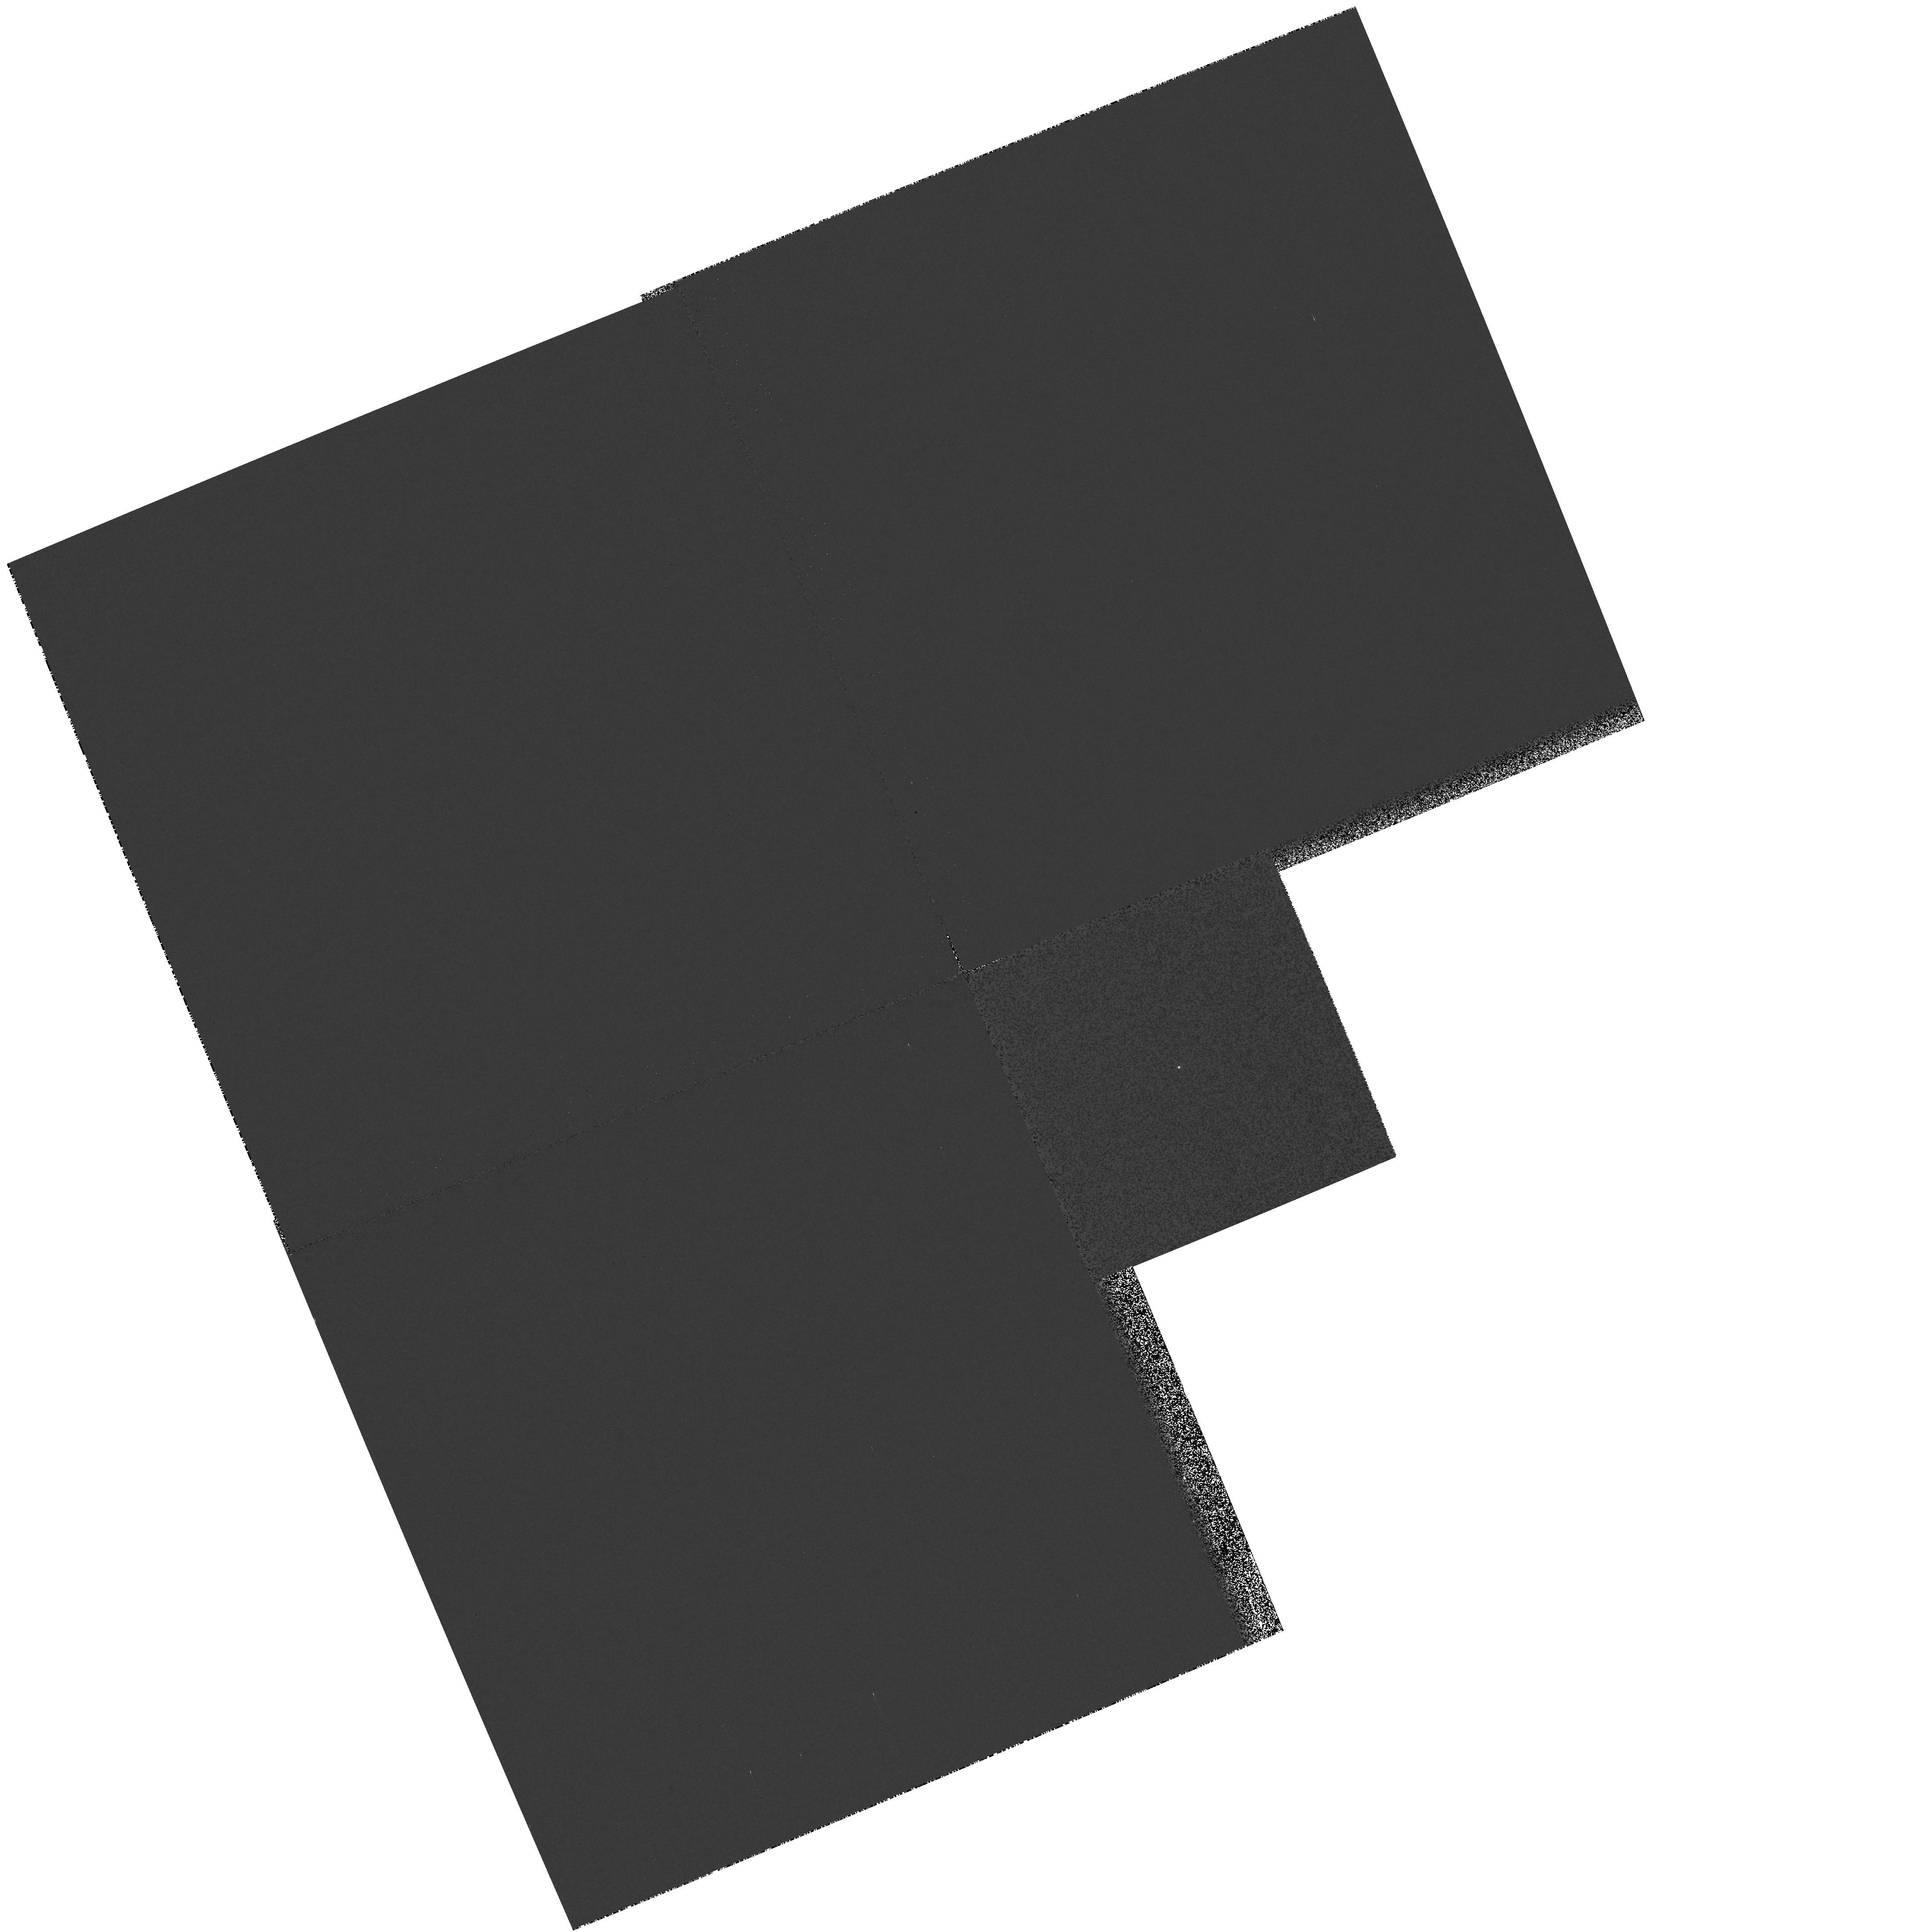
Target: ES-CET. Instrument: WFPC2/PC. Filter: F218W. Exposure: 4 min. Observation ID: hst_10806_01_wfpc2_pc_f218w_u9pv01

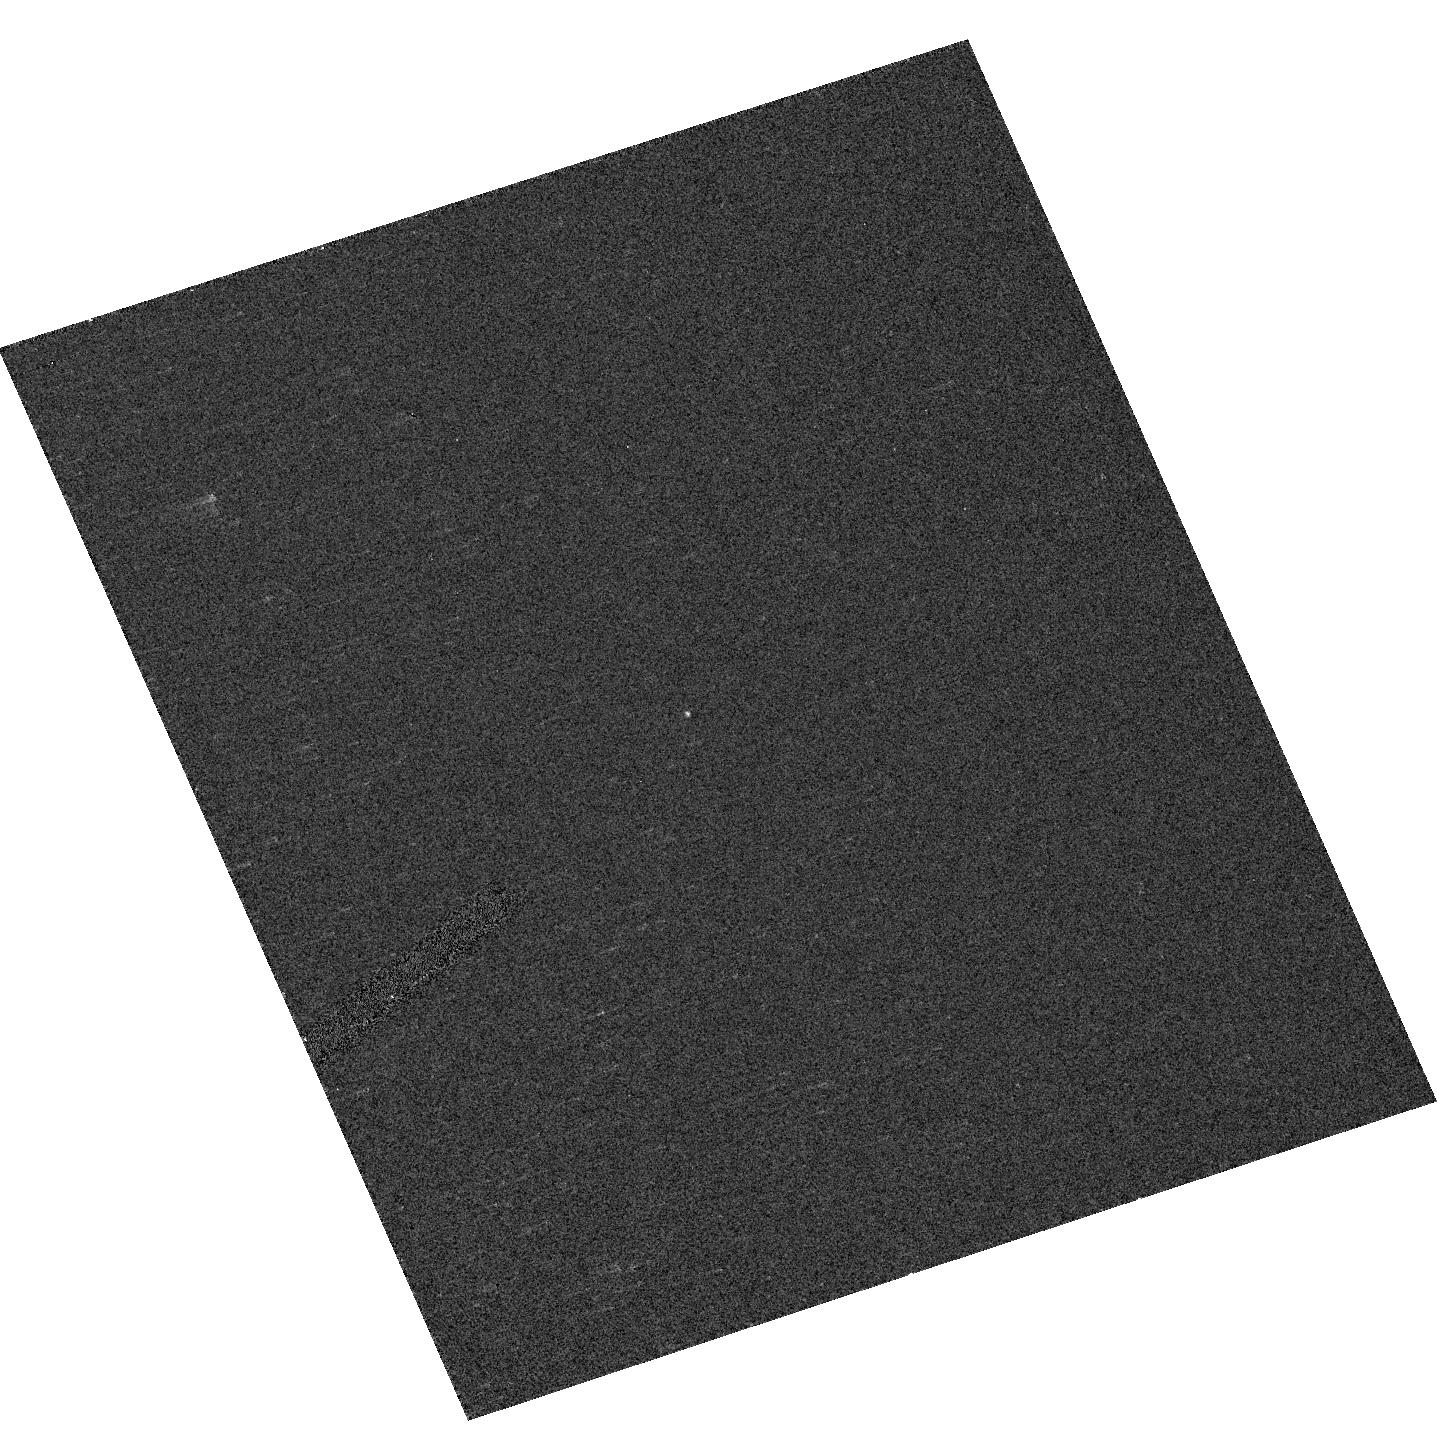
Target: RX-J0806.3+1527. Instrument: ACS/HRC. Filter: F250W. Exposure: 1 min. Observation ID: hst_10806_02_acs_hrc_f250w_j9pv02

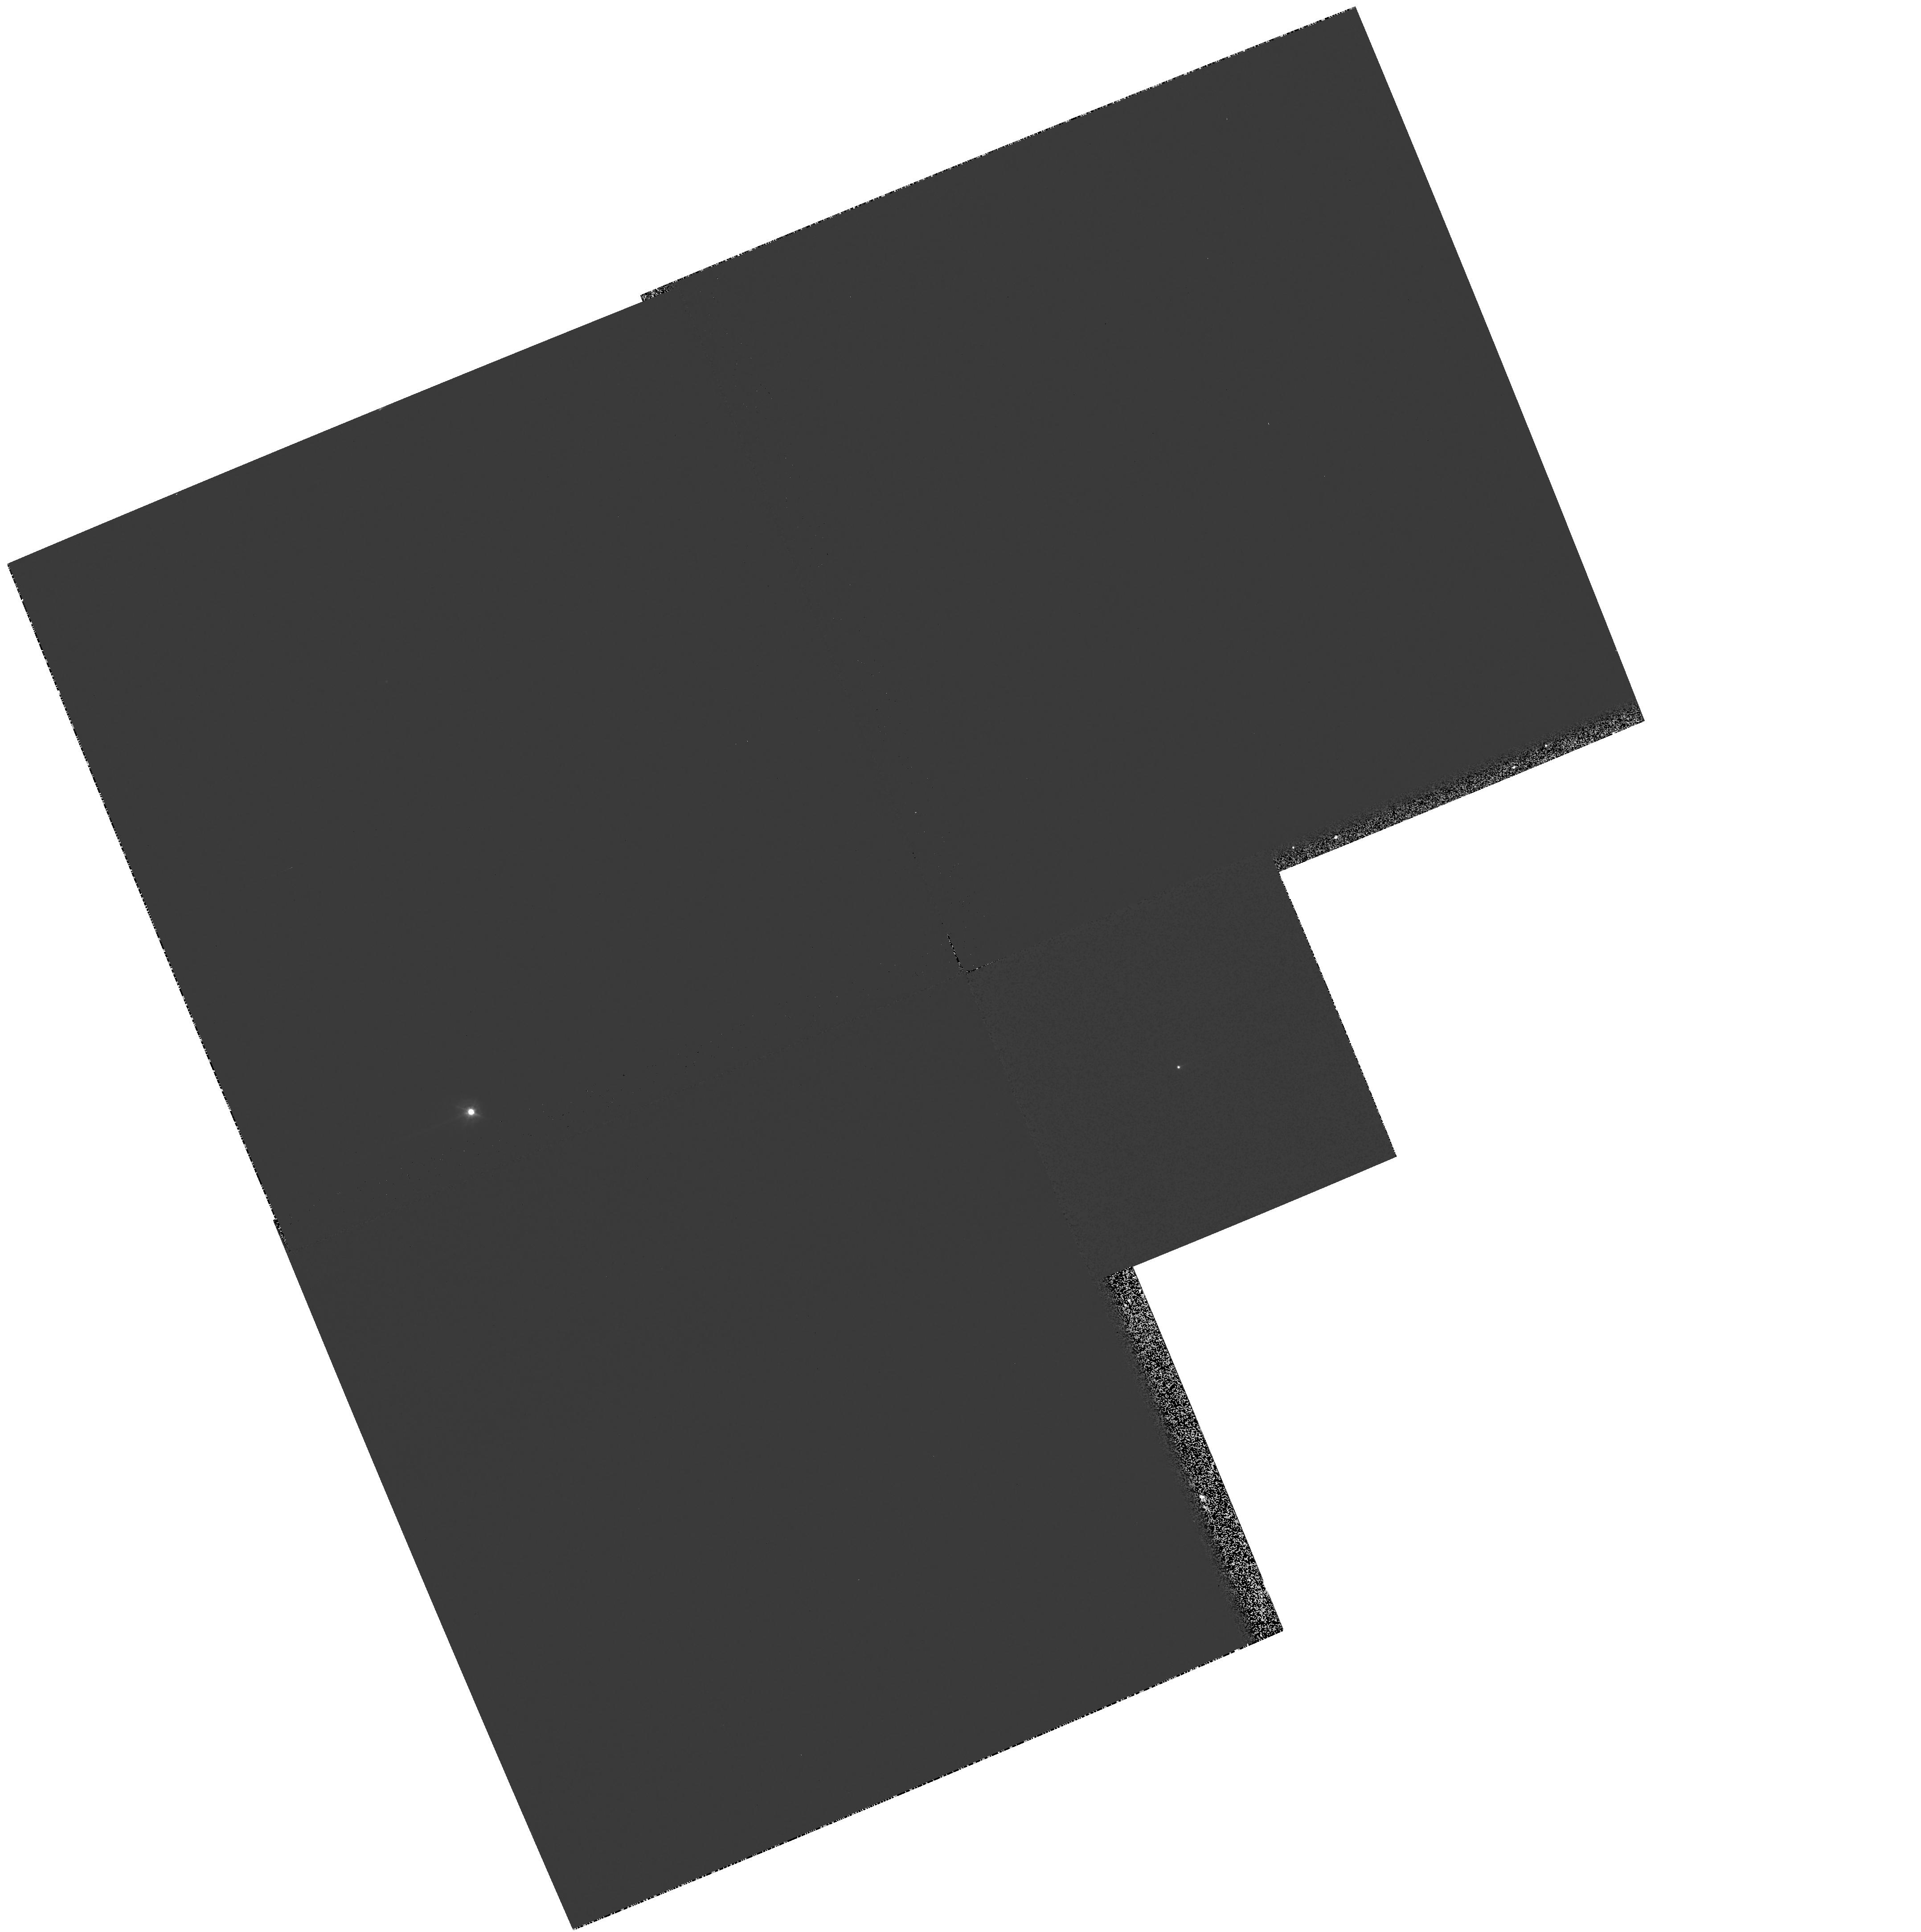
Target: ES-CET. Instrument: WFPC2/PC. Filter: F336W. Exposure: 4 min. Observation ID: hst_10806_01_wfpc2_pc_f336w_u9pv01

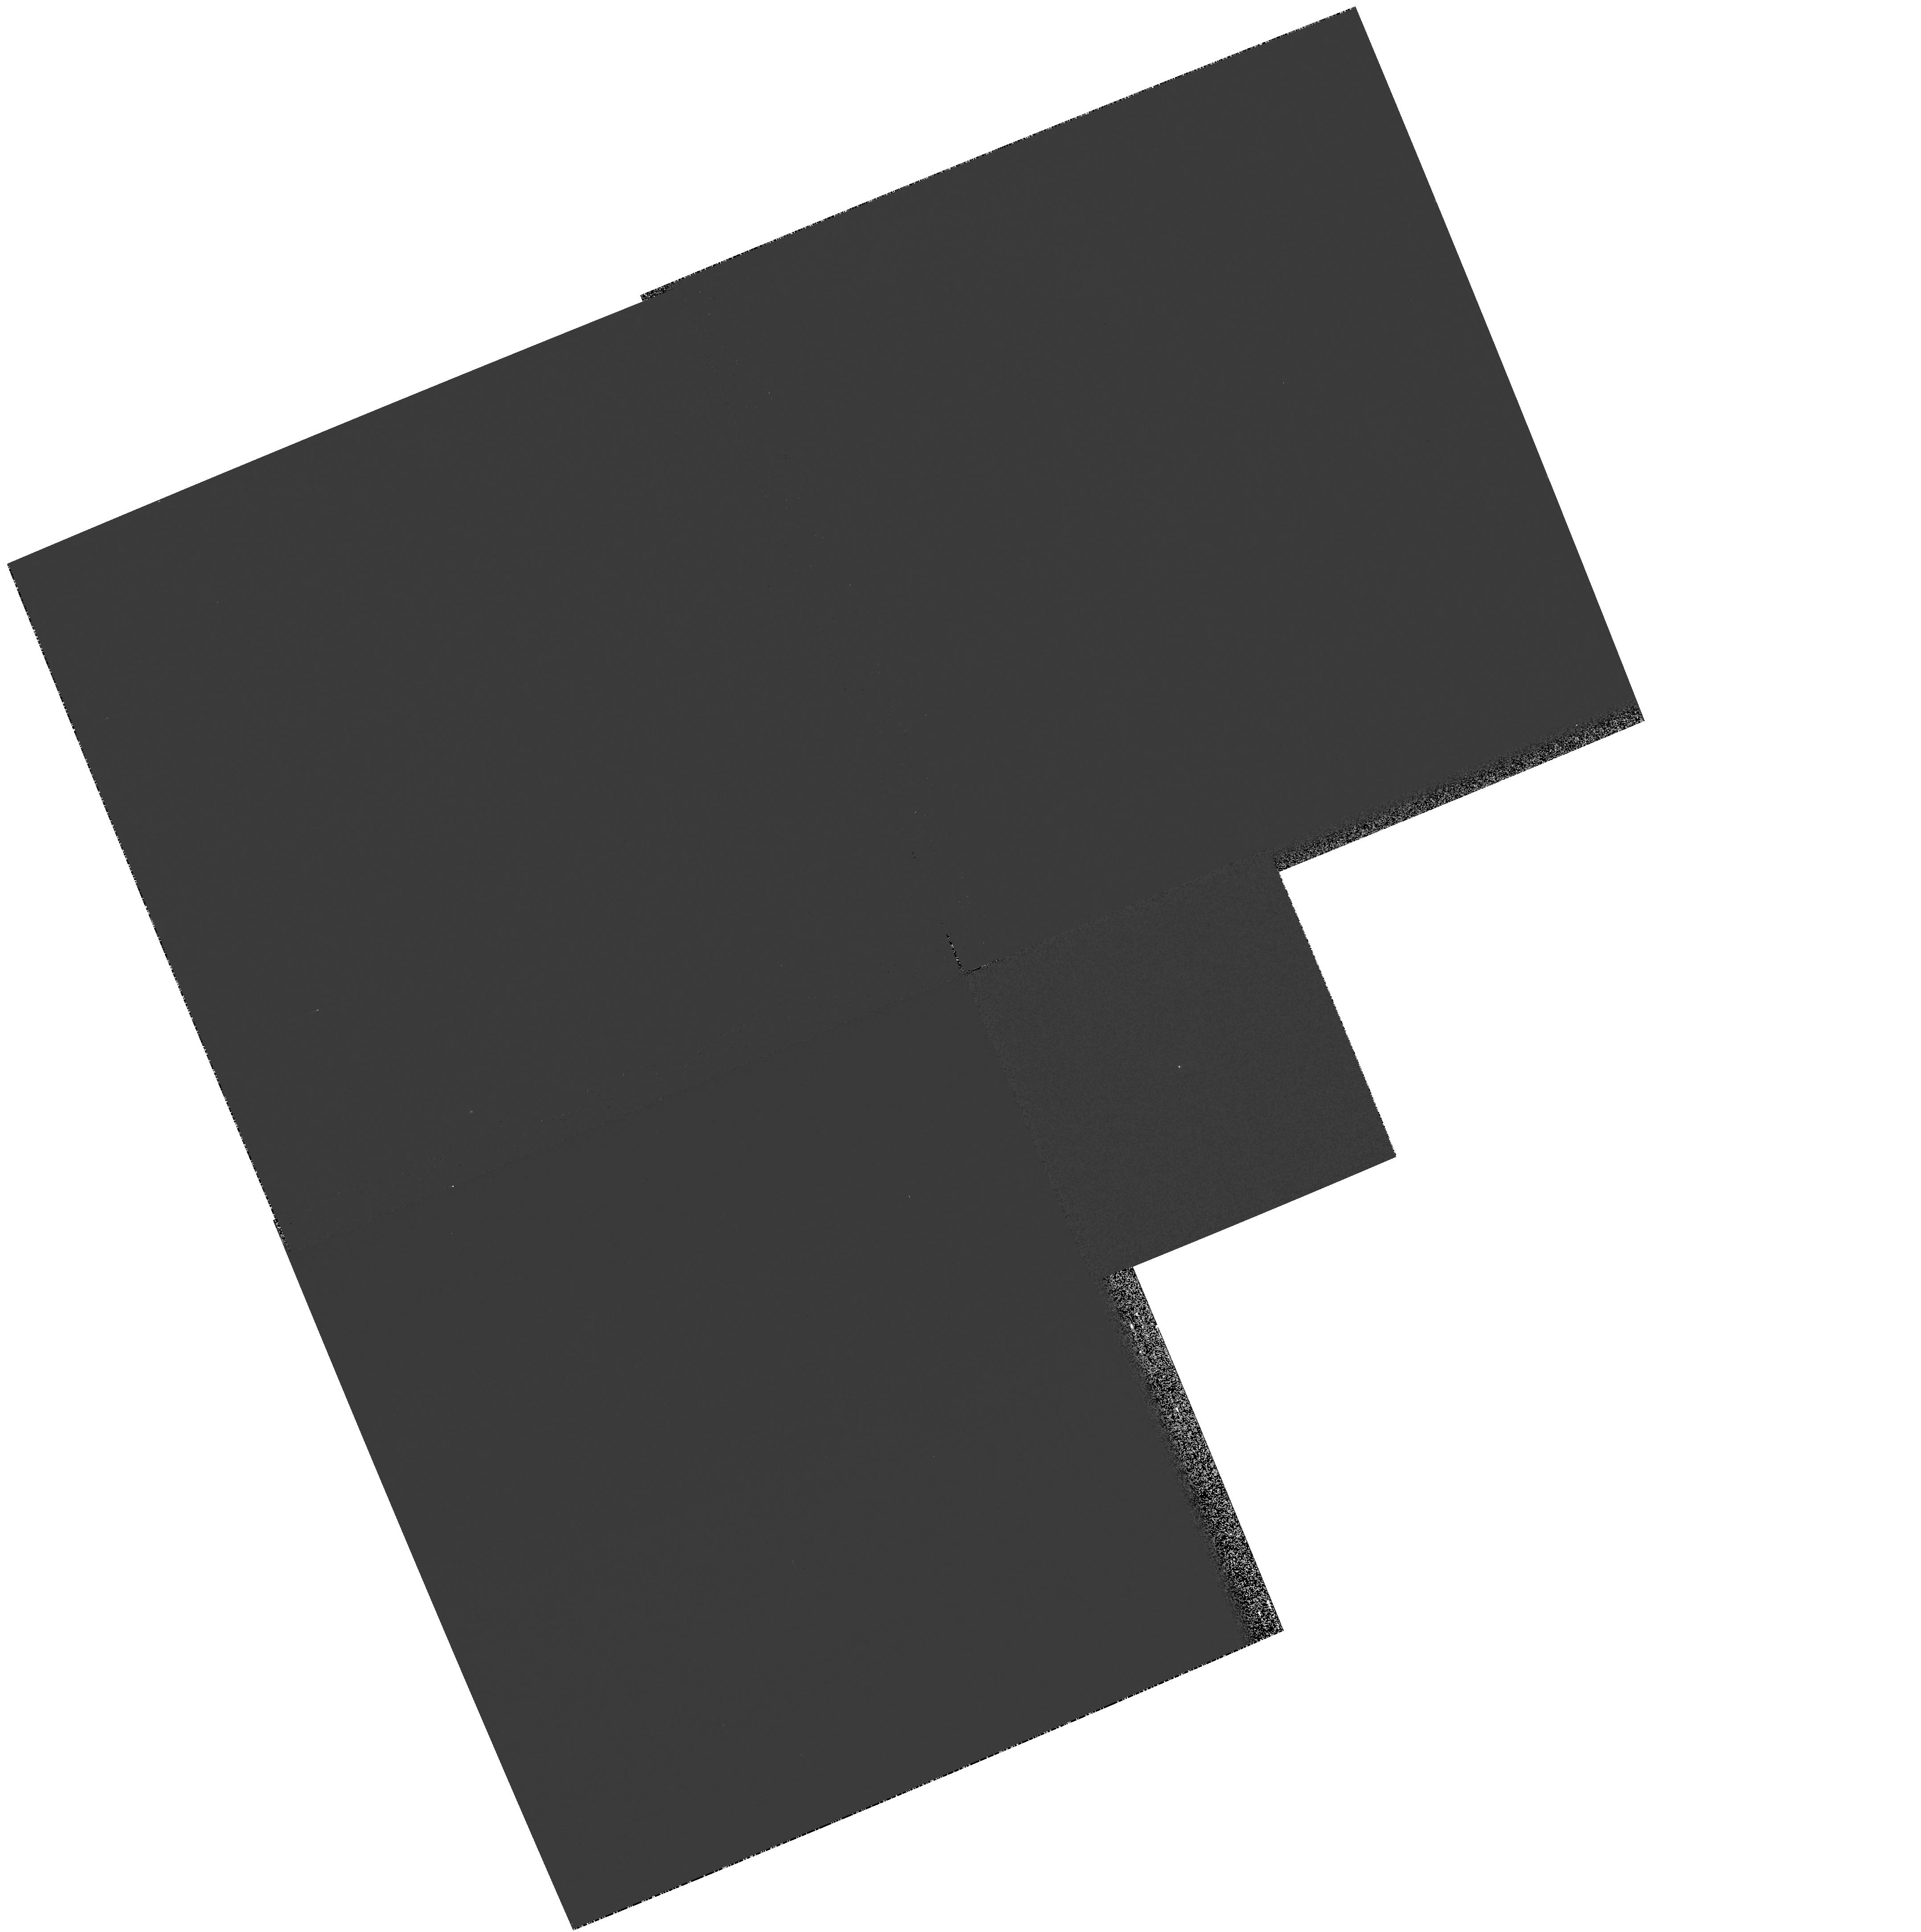
Target: ES-CET. Instrument: WFPC2/PC. Filter: F255W. Exposure: 4 min. Observation ID: hst_10806_01_wfpc2_pc_f255w_u9pv01

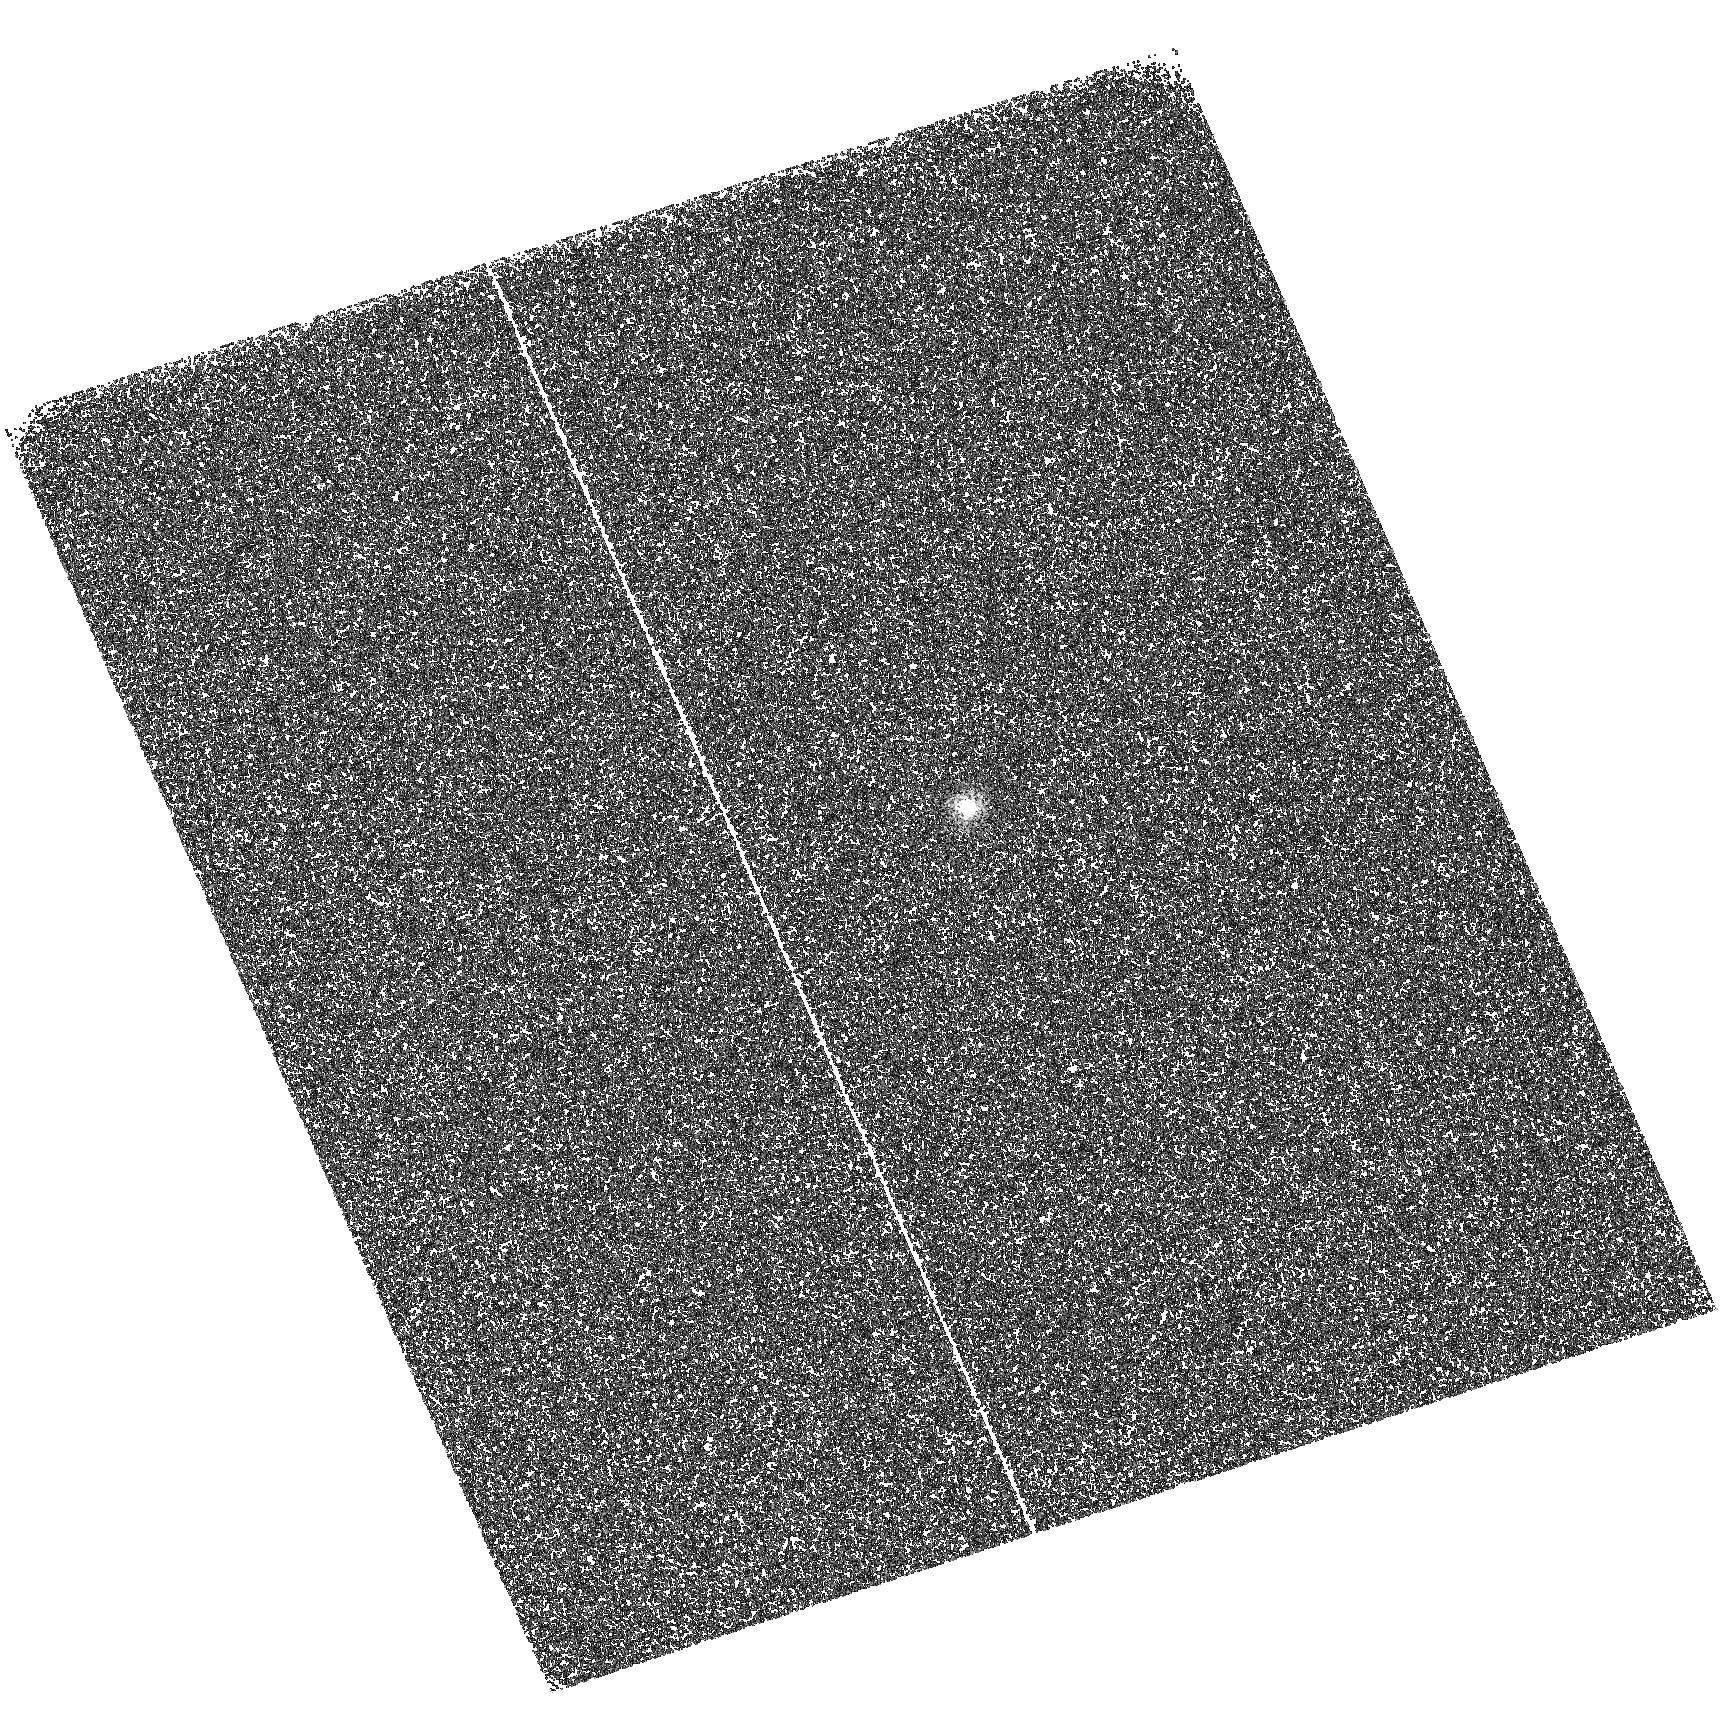
Target: RX-J0806.3+1527. Instrument: ACS/SBC. Filter: F115LP. Exposure: 1 min. Observation ID: hst_10806_a2_acs_sbc_f115lp_j9pva2

Accretion in the closest binary systems known (PI: Steeghs, Danny)

Recently, three variable stars have been identified as likely accreting binary systems with ultra-short orbital periods. Optical and X-ray observations have revealed periodicities of 5-10 minutes, making them the closest binaries known as well as strong sources of gravitational wave emission. Such short-period accreting binaries form the cornerstone to our understanding of binary formation and evolution, in particular of the large double white dwarf population in our galaxy, a candidate progenitor population for Type Ia supernovae. We propose to obtain the first UV spectroscopy of these objects using the ACS prisms in order to (i) determine the temperature of the primary and the composition of their donor stars, (ii) correlate the UV variability with other wavebands and determine if the periods are indeed orbital. These UV observations are essential in order to unequivocally determine whether these are indeed the most compact binaries known.